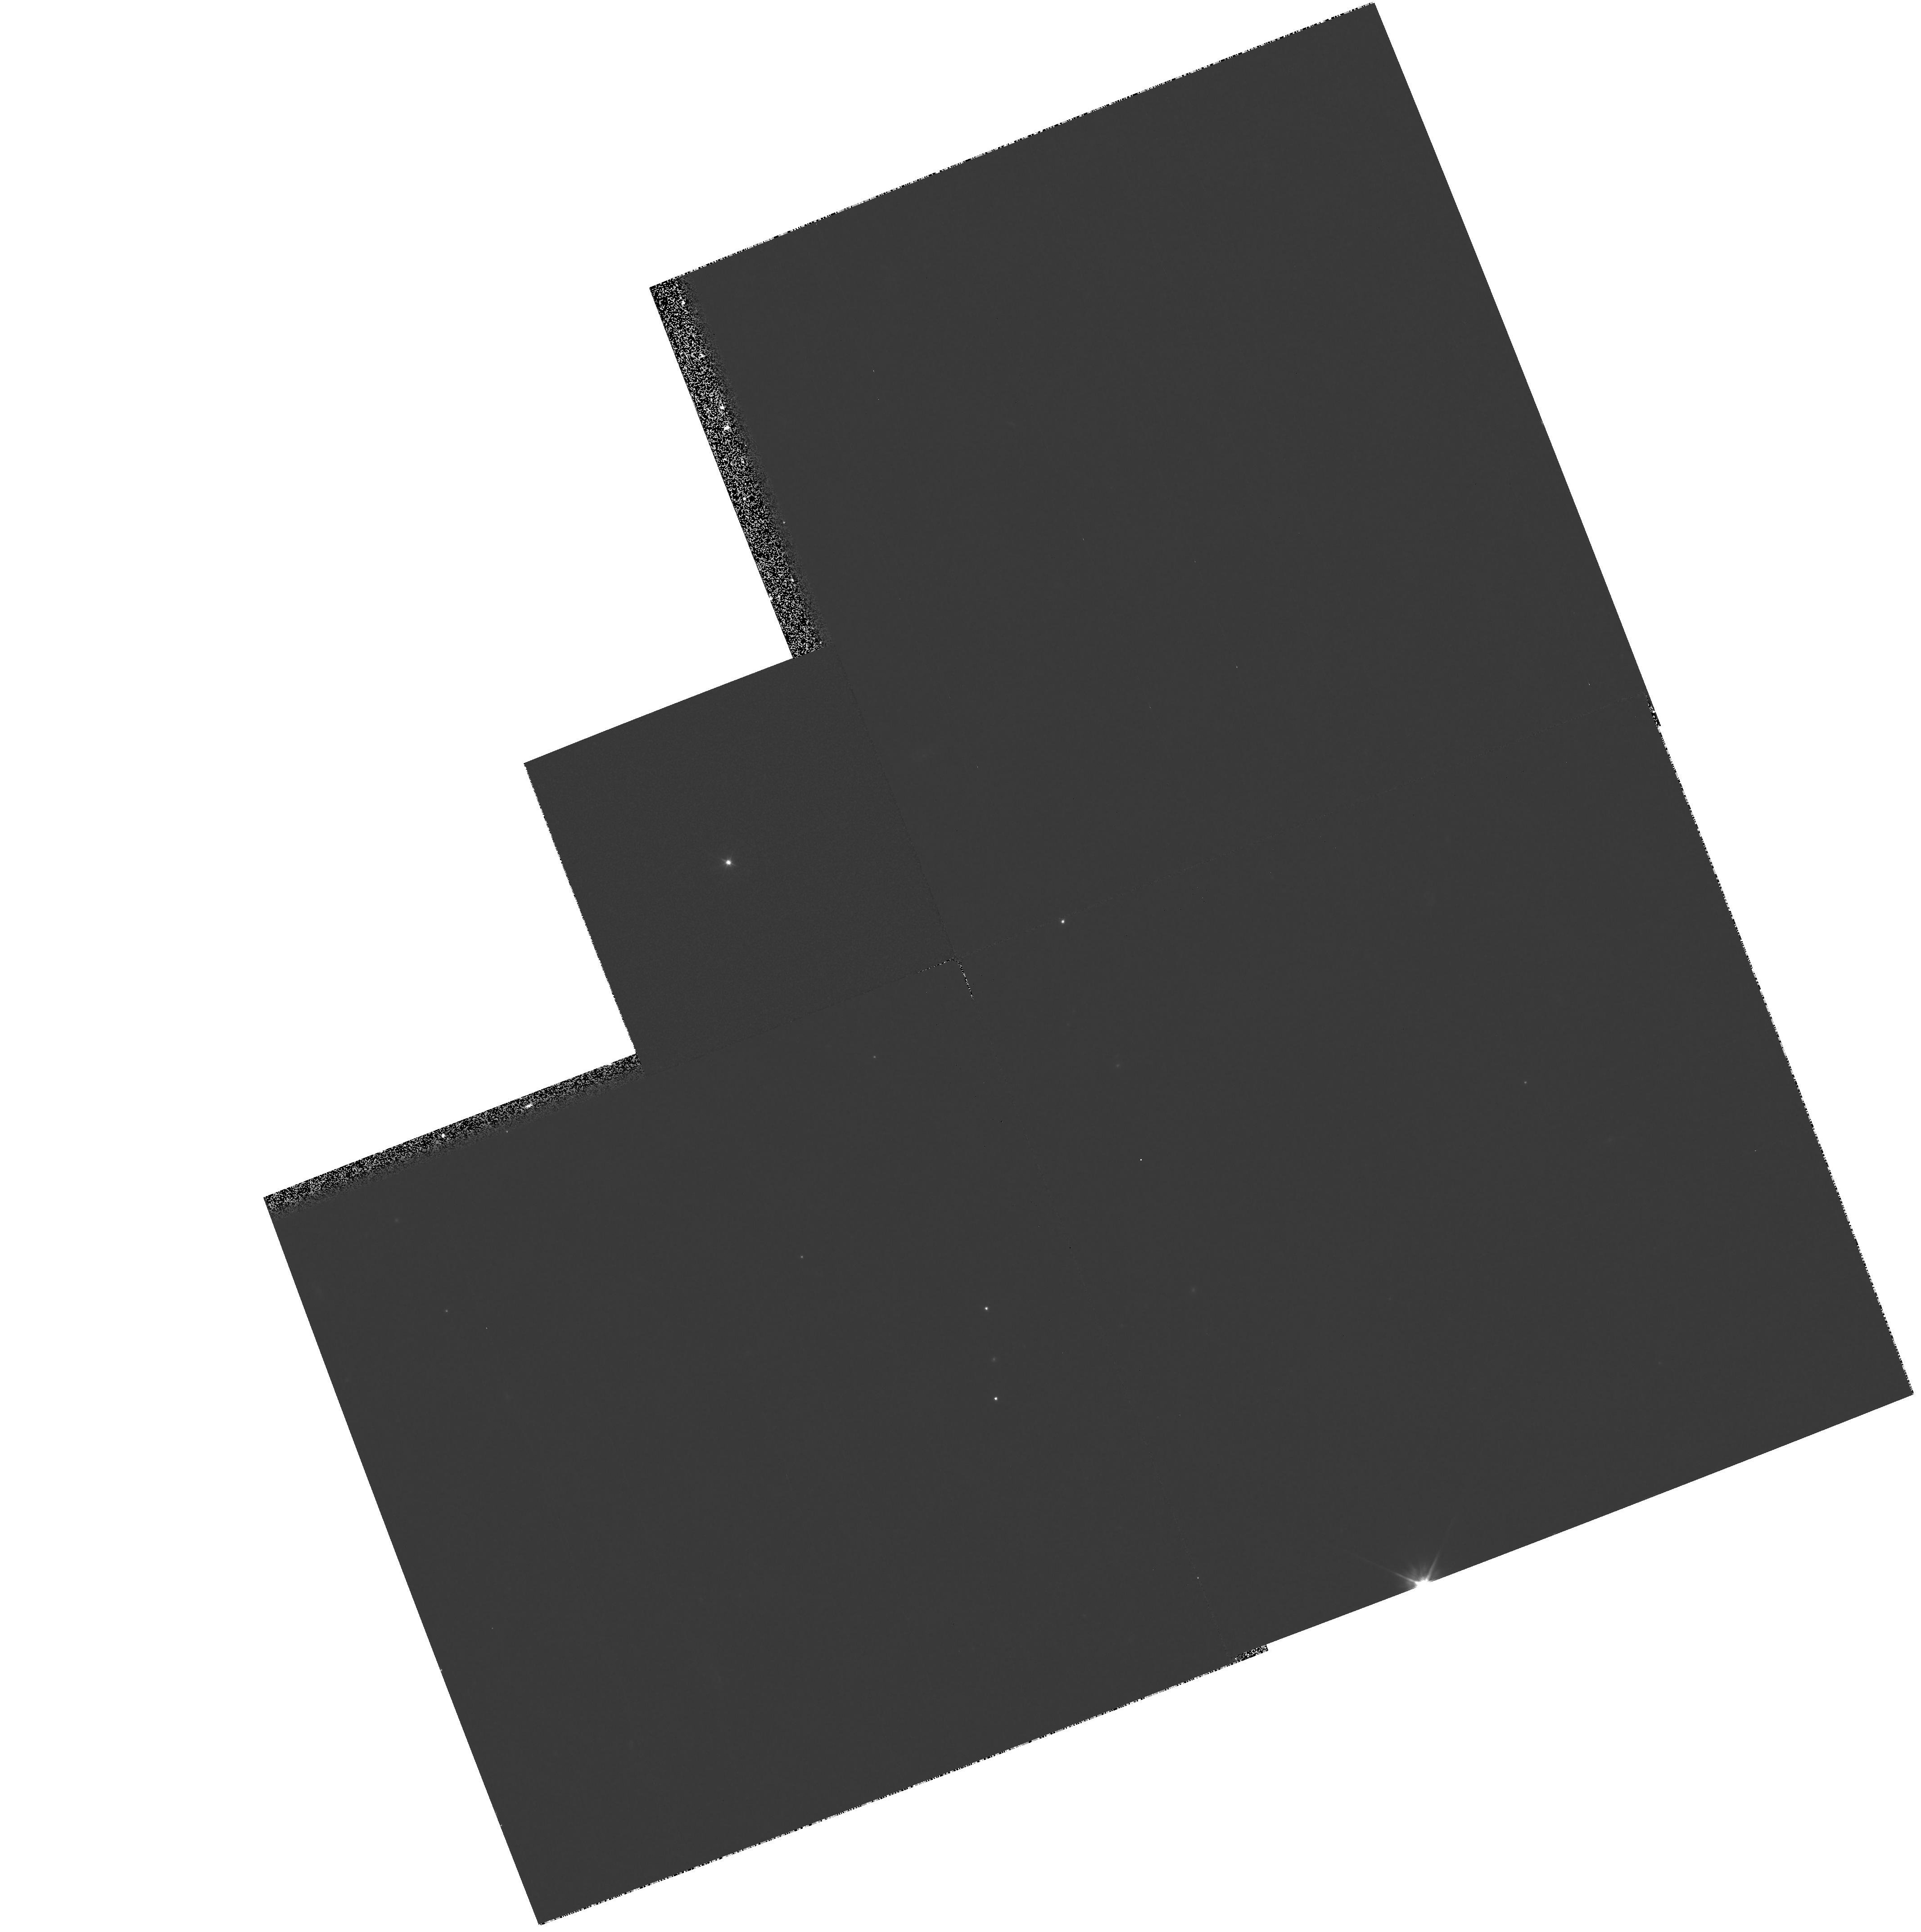
Target: F823-76-CALIB
Instrument: WFPC2/PC
Filter: F555W
Exposure: 26 min
Observation ID: hst_6521_03_wfpc2_pc_f555w_u41803

A search for outgassing from Kuiper Belt Objects (PI: Fitzsimmons, Alan)

In the past 3 years almost 30 small bodies lying on the inner edge of the proposed Kuiper-Belt have been discovered using ground-based facilities. Their observed magnitudes of V >~ 22.4 imply diameters of <~ 400 km. From observations of comae around distant objects (Chiron, P/Halley, P/Bowell) it is now known that comets may continue outgassing to at least 13-19 AU, probably driven by CO sublimation. Therefore it is possible and indeed likely that Kuiper-Belt Objects also possess active surfaces. The Planetary Camera will be used to image 4 bright Kuiper-Belt Objects in order to search for comae around these bodies, thereby providing constraints on the present rate of mass-loss from their surfaces. The observations proposed here would be able to detect a mass-loss rate of 100 g s^-1 from the surface. Due to their large distance, the HST is the only telescope with the required sensitivity and spatial resolution to carry out this investigation.